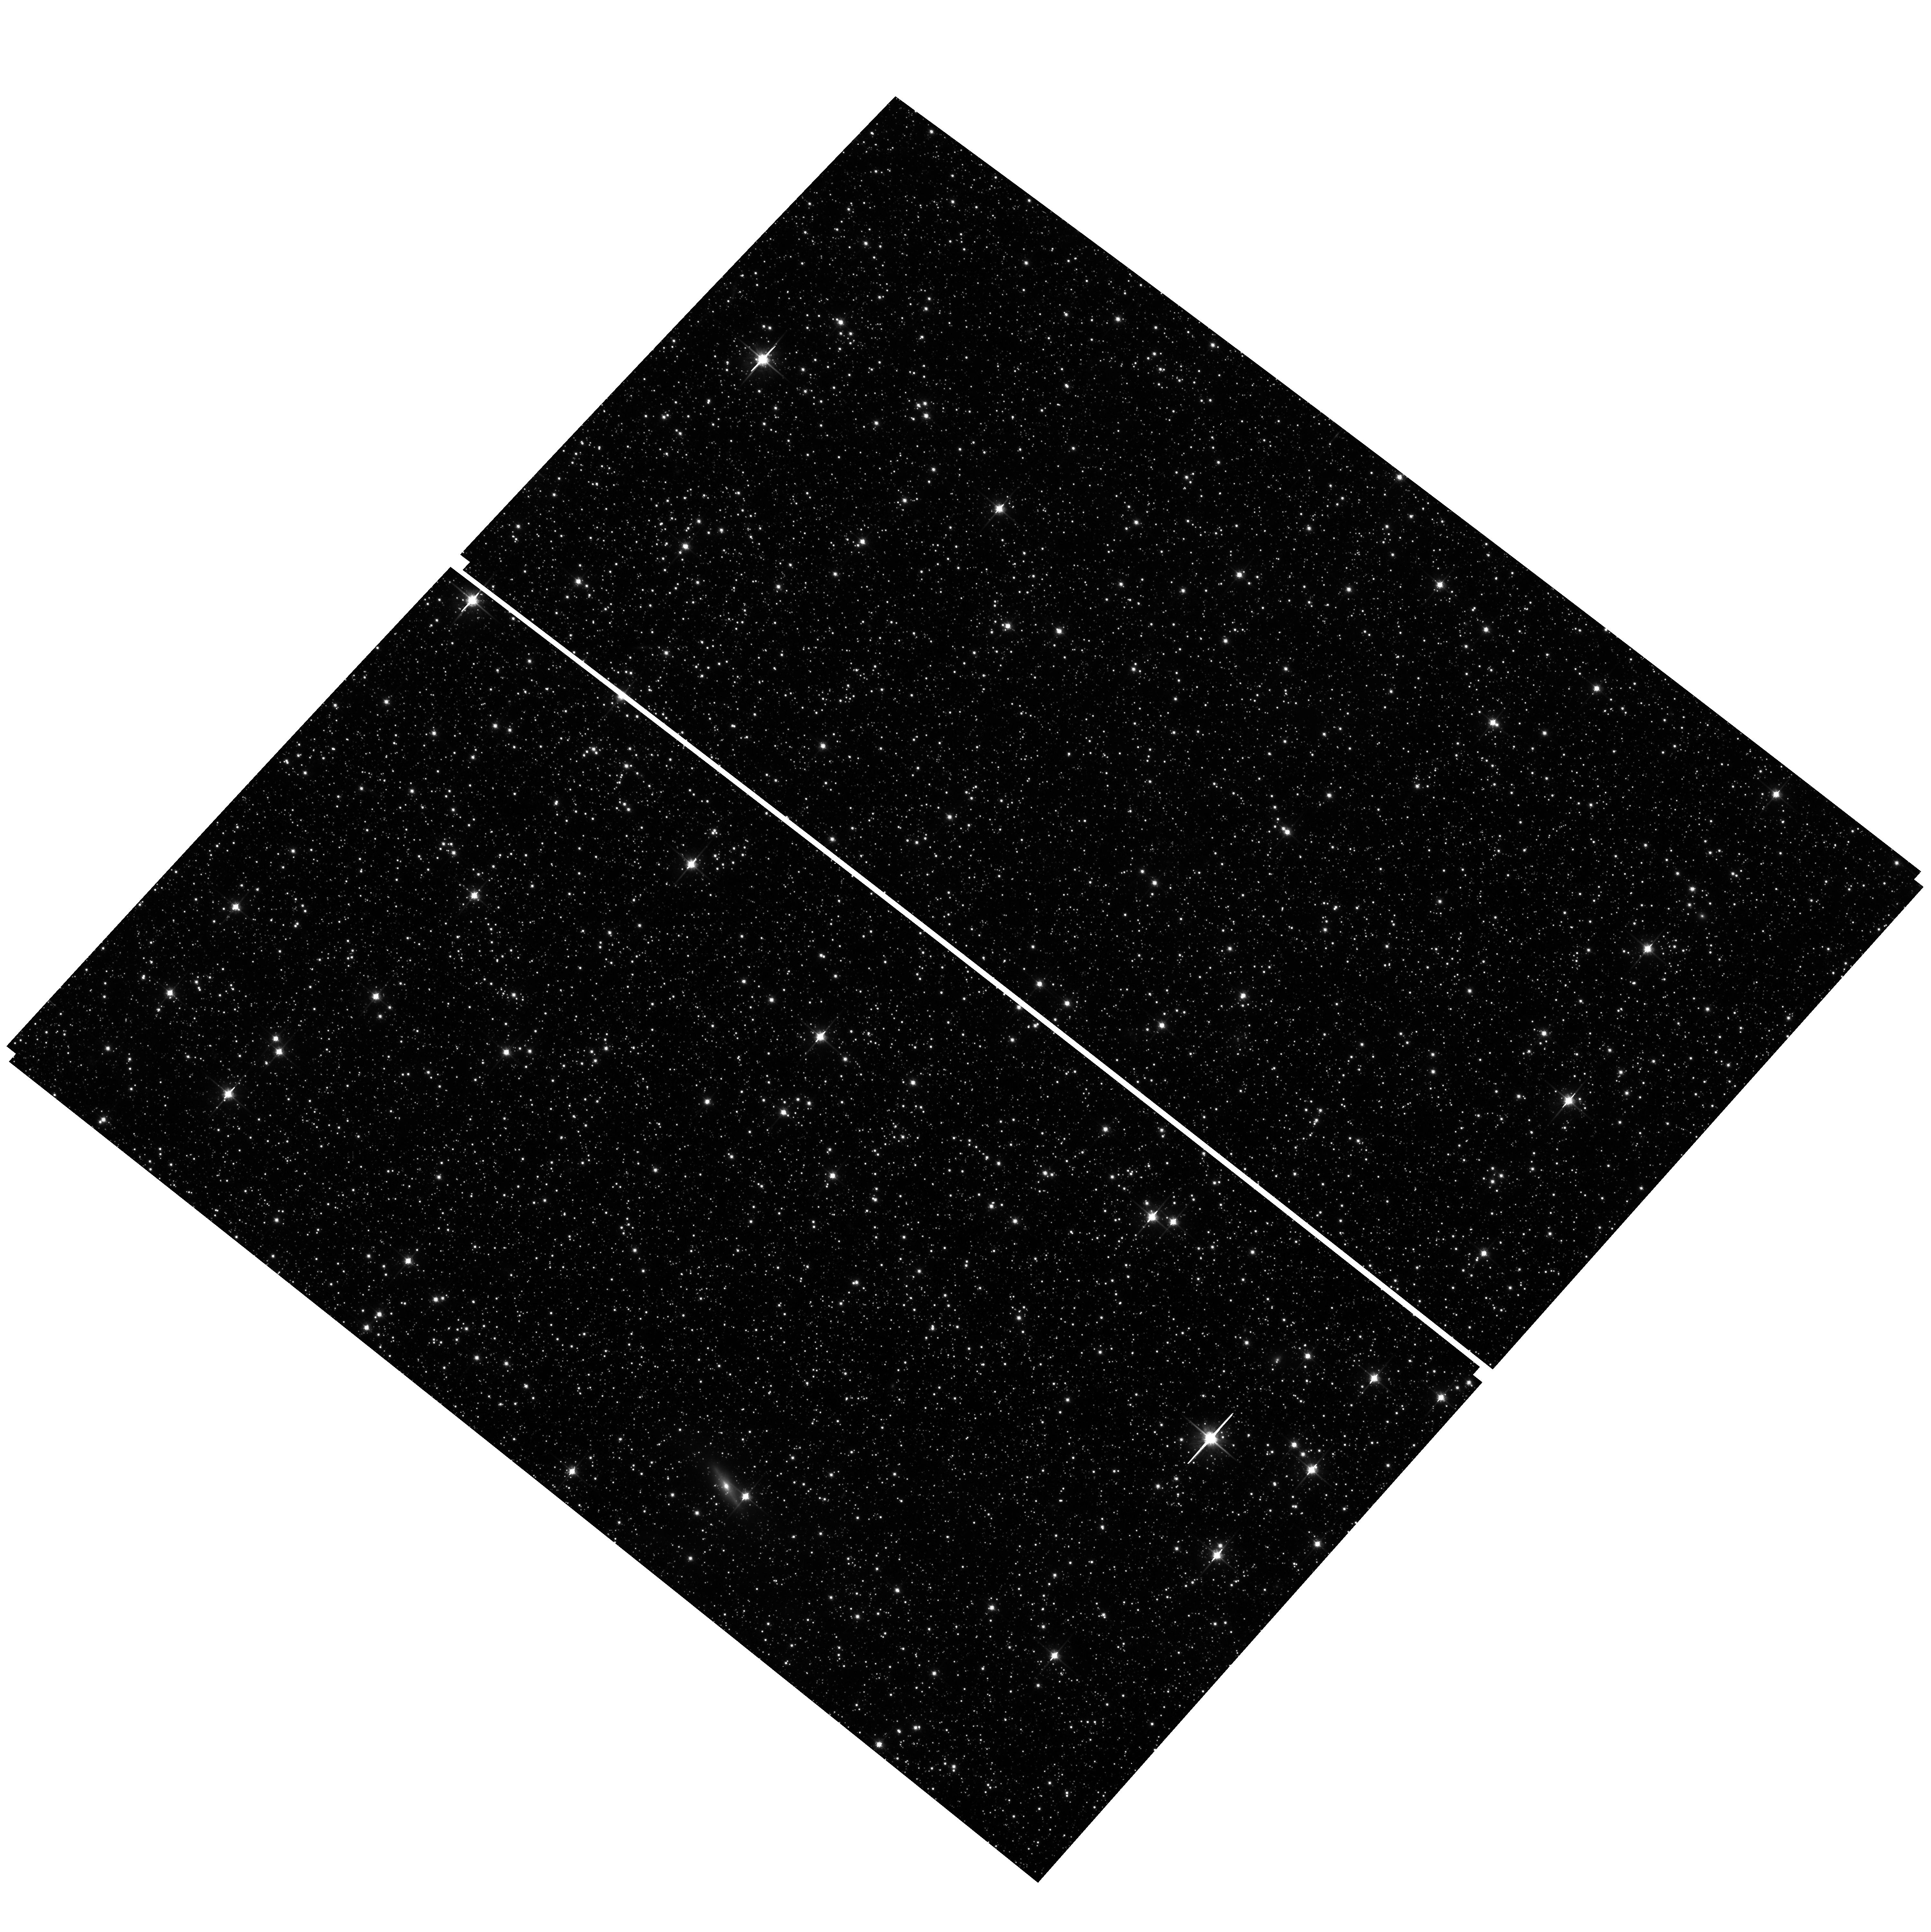
Target: field at RA 77.154°, Dec -68.871°
Instrument: ACS/WFC
Filter: F814W
Exposure: 11 min
Observation ID: hst_14174_01_acs_wfc_f814w_jcza01

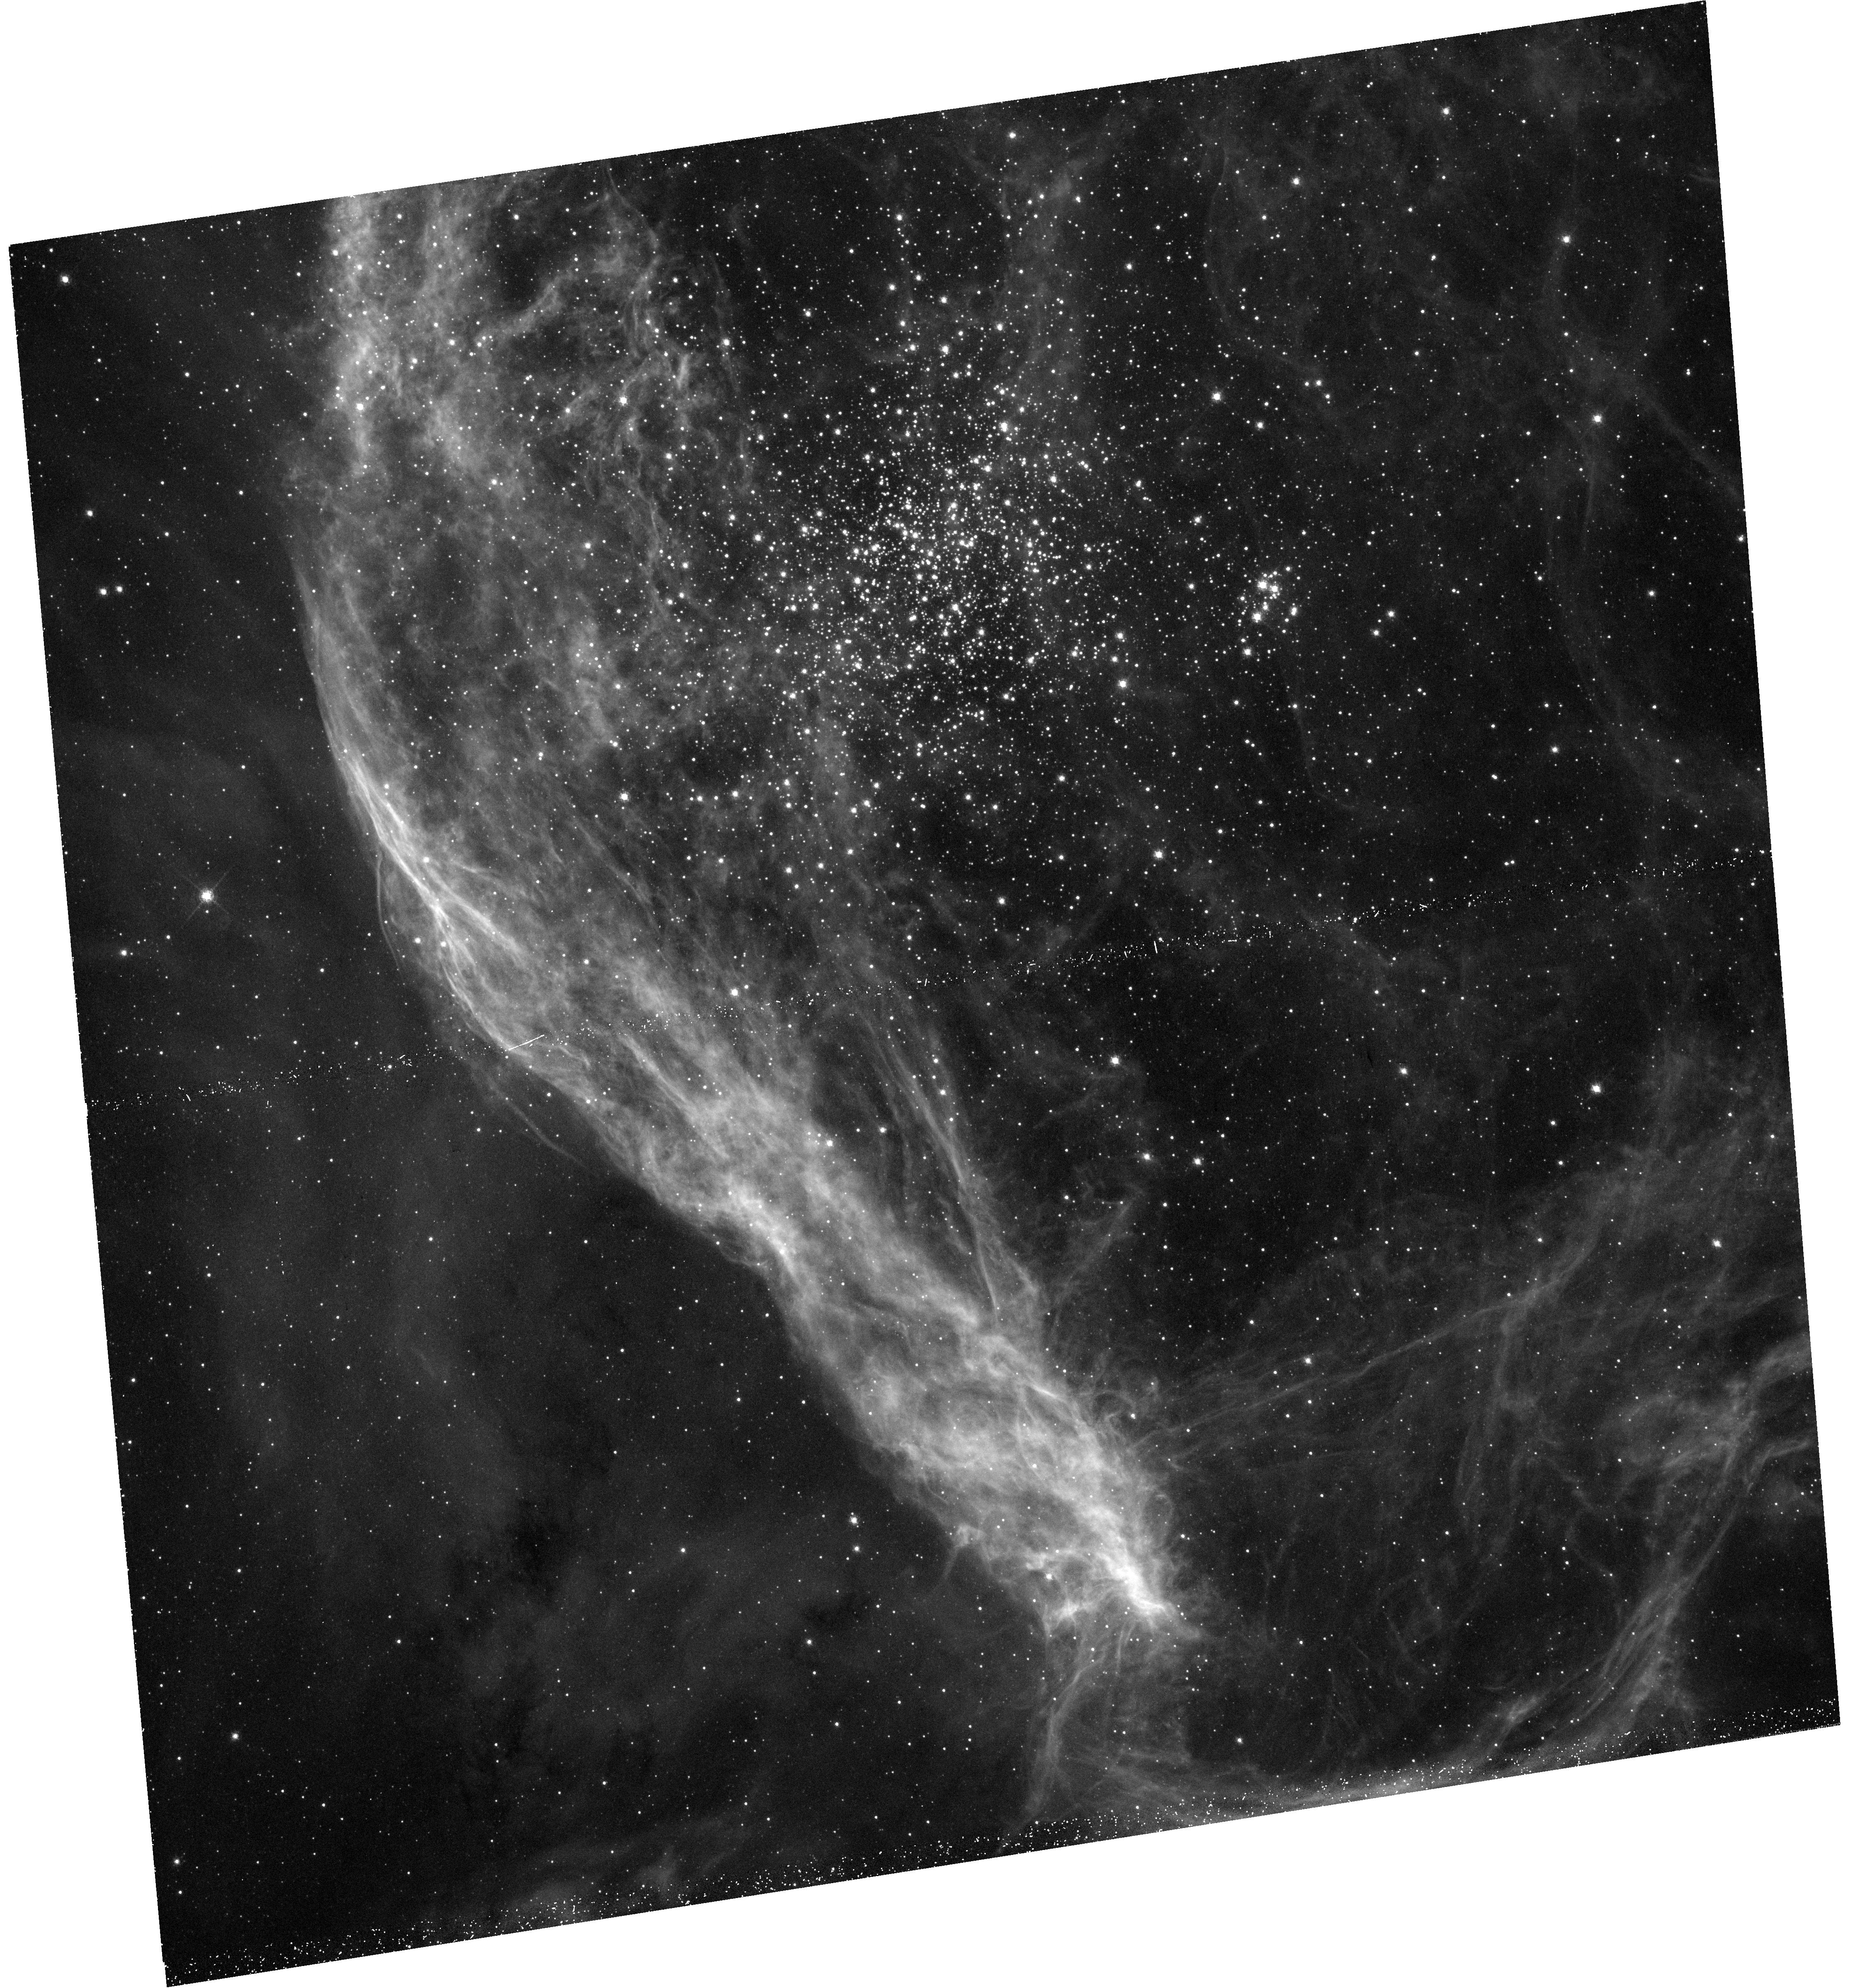
Target: NGC-1850
Instrument: WFC3/UVIS
Filter: F656N
Exposure: 48 min
Observation ID: hst_14174_01_wfc3_uvis_f656n_icza01

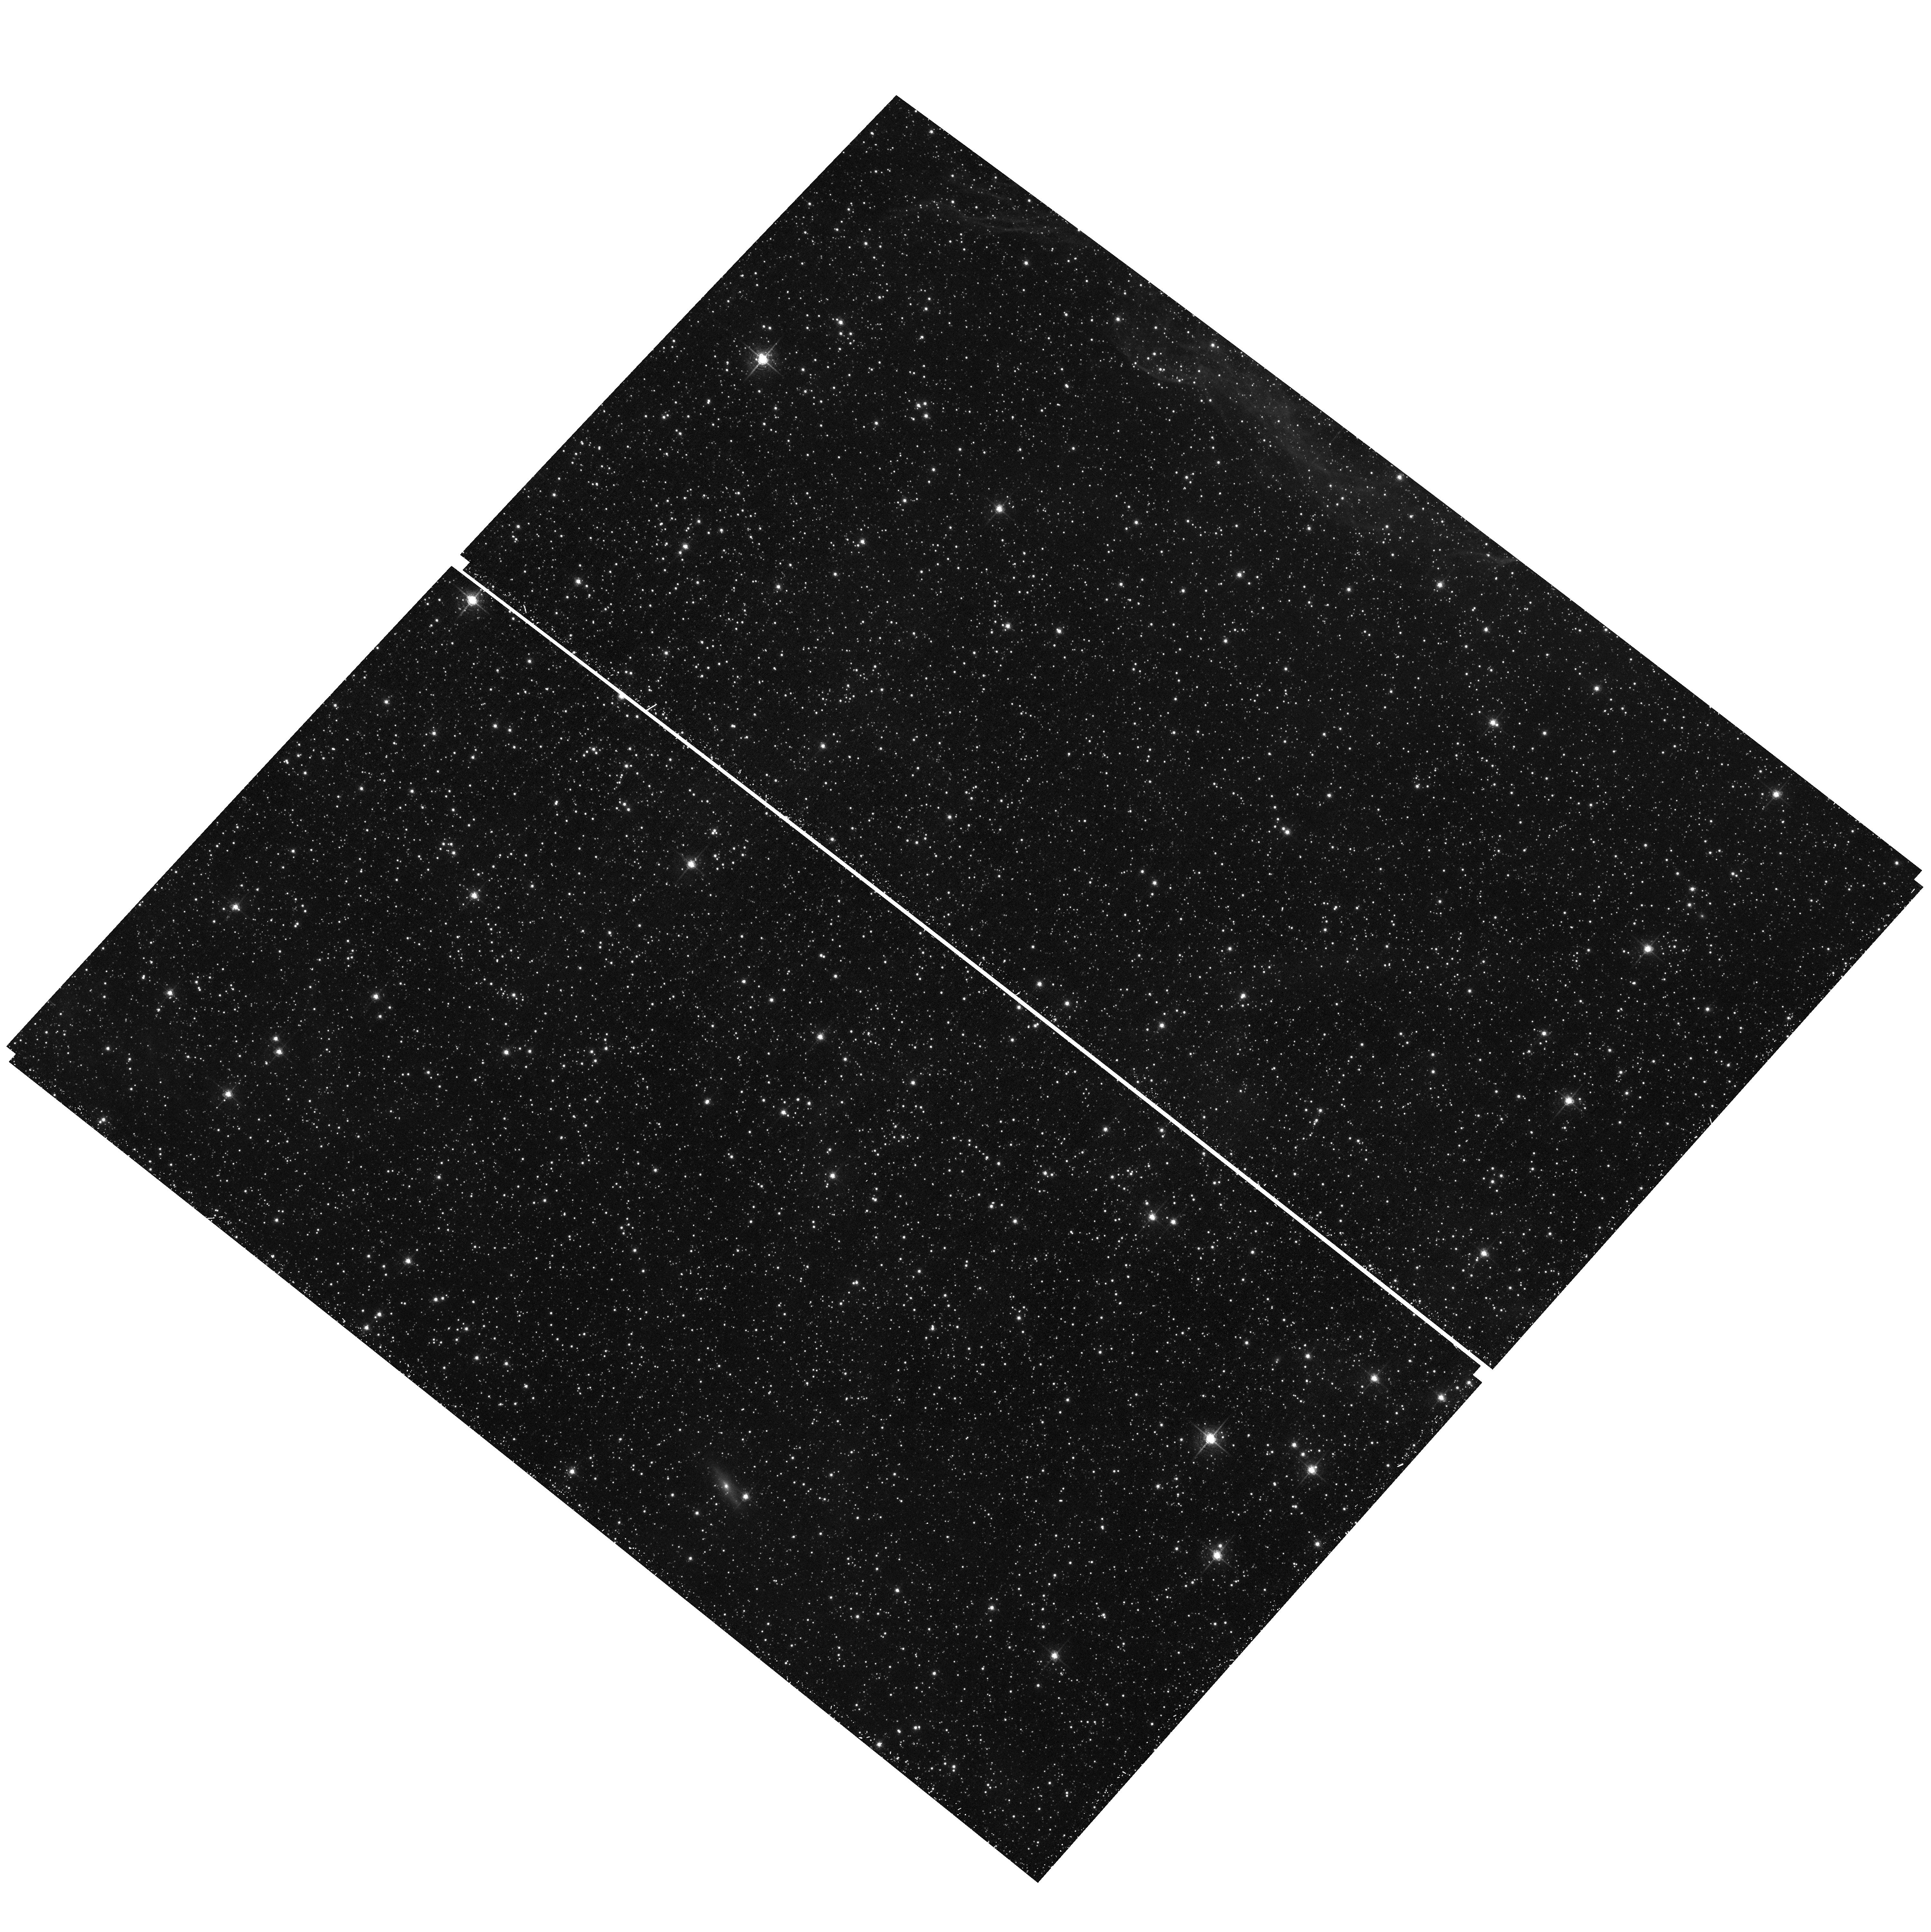
Target: field at RA 77.154°, Dec -68.871°
Instrument: ACS/WFC
Filter: F658N
Exposure: 44 min
Observation ID: hst_14174_01_acs_wfc_f658n_jcza01

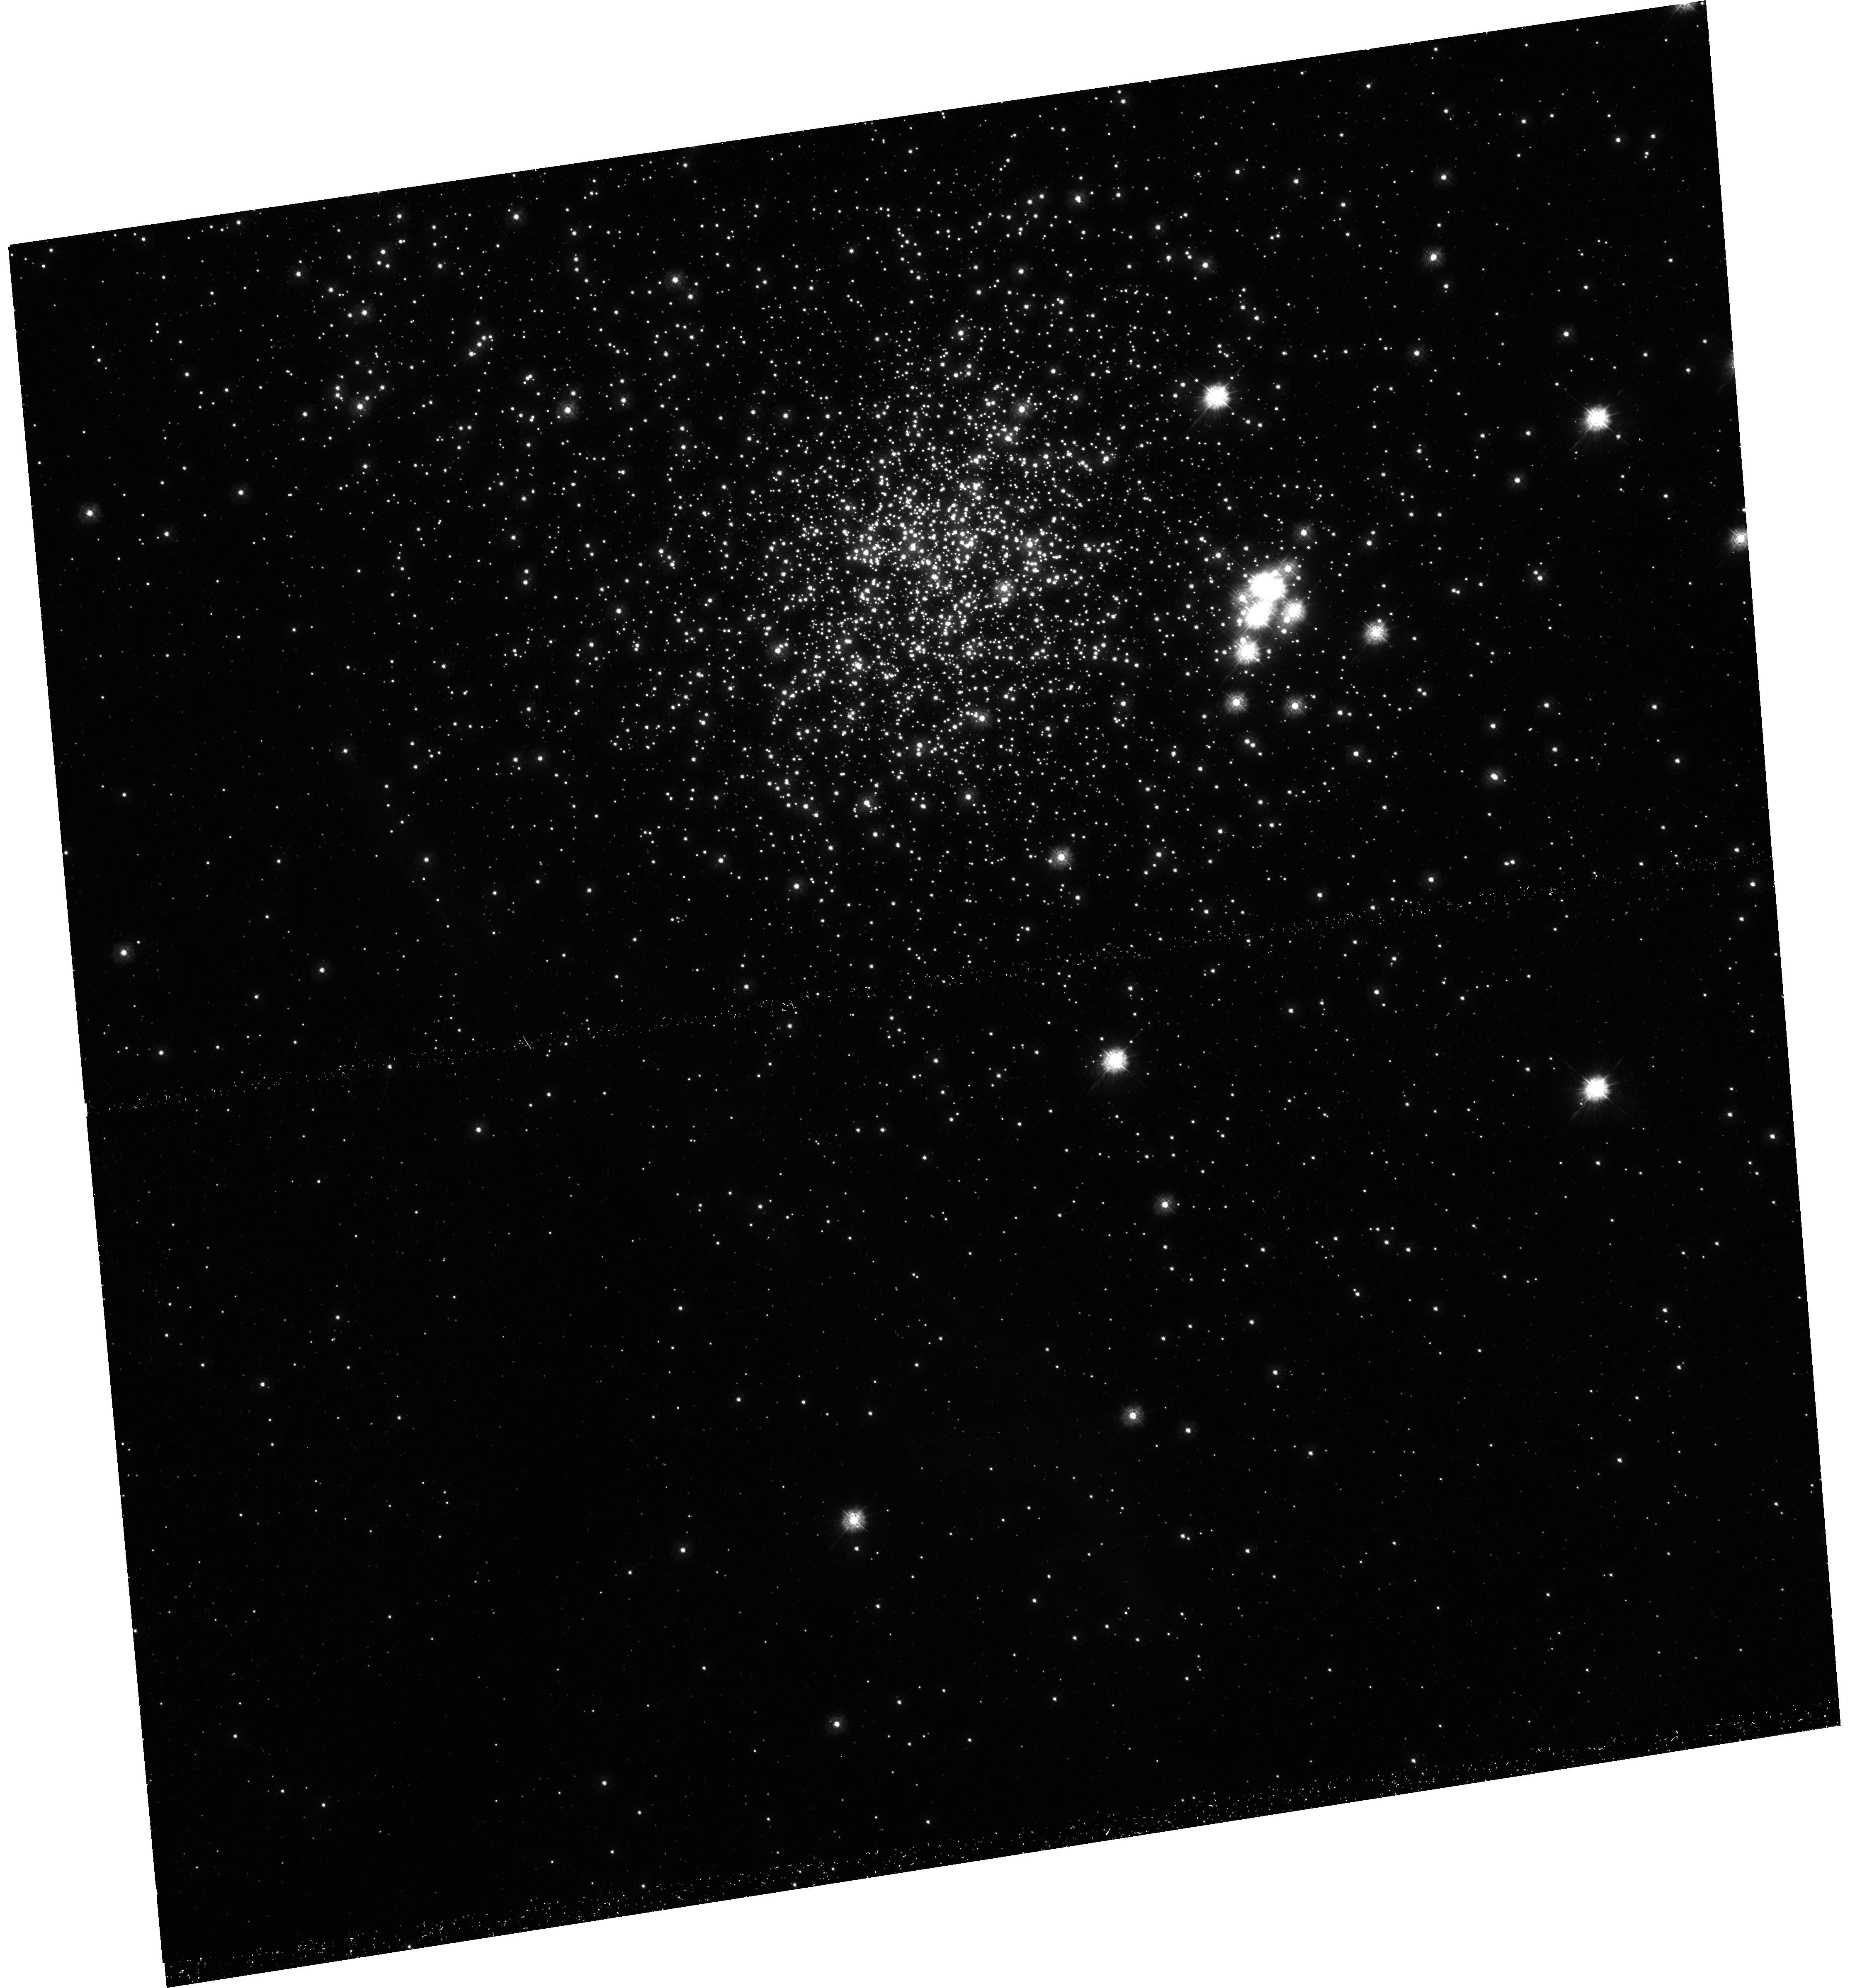
Target: NGC-1850
Instrument: WFC3/UVIS
Filter: F275W
Exposure: 29 min
Observation ID: hst_14174_01_wfc3_uvis_f275w_icza01

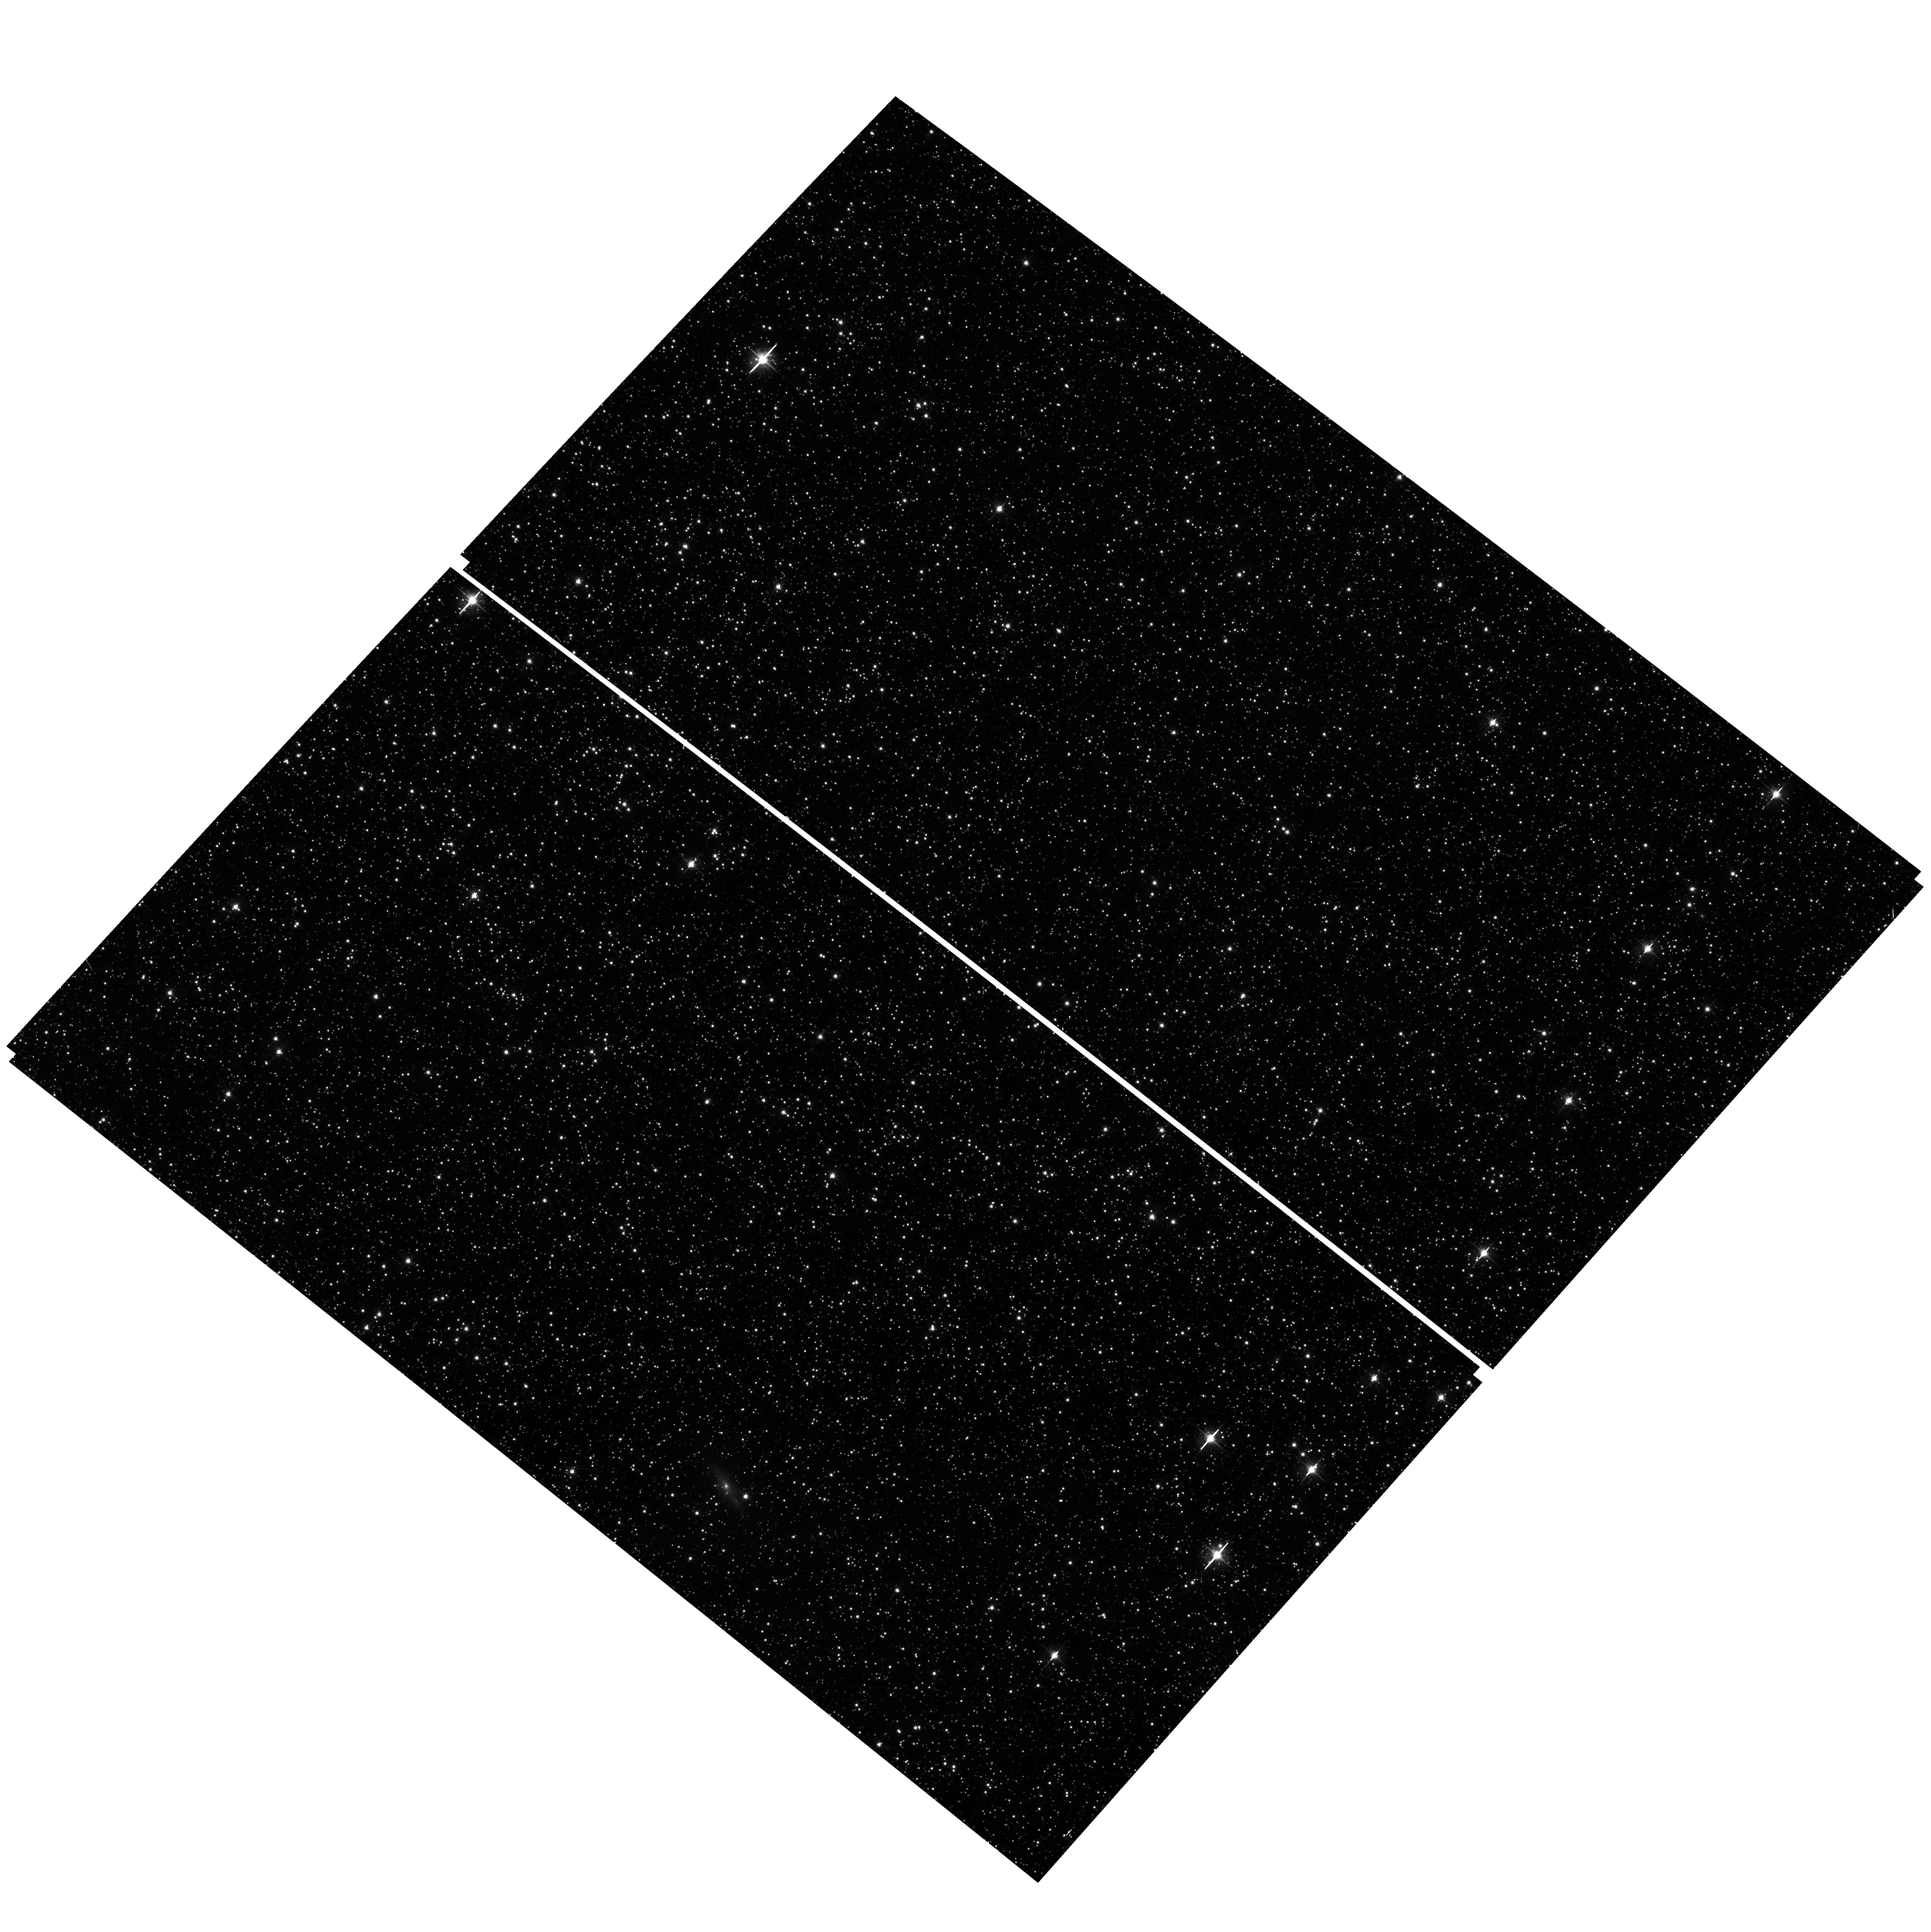
Target: field at RA 77.154°, Dec -68.871°
Instrument: ACS/WFC
Filter: F555W
Exposure: 24 min
Observation ID: hst_14174_01_acs_wfc_f555w_jcza01

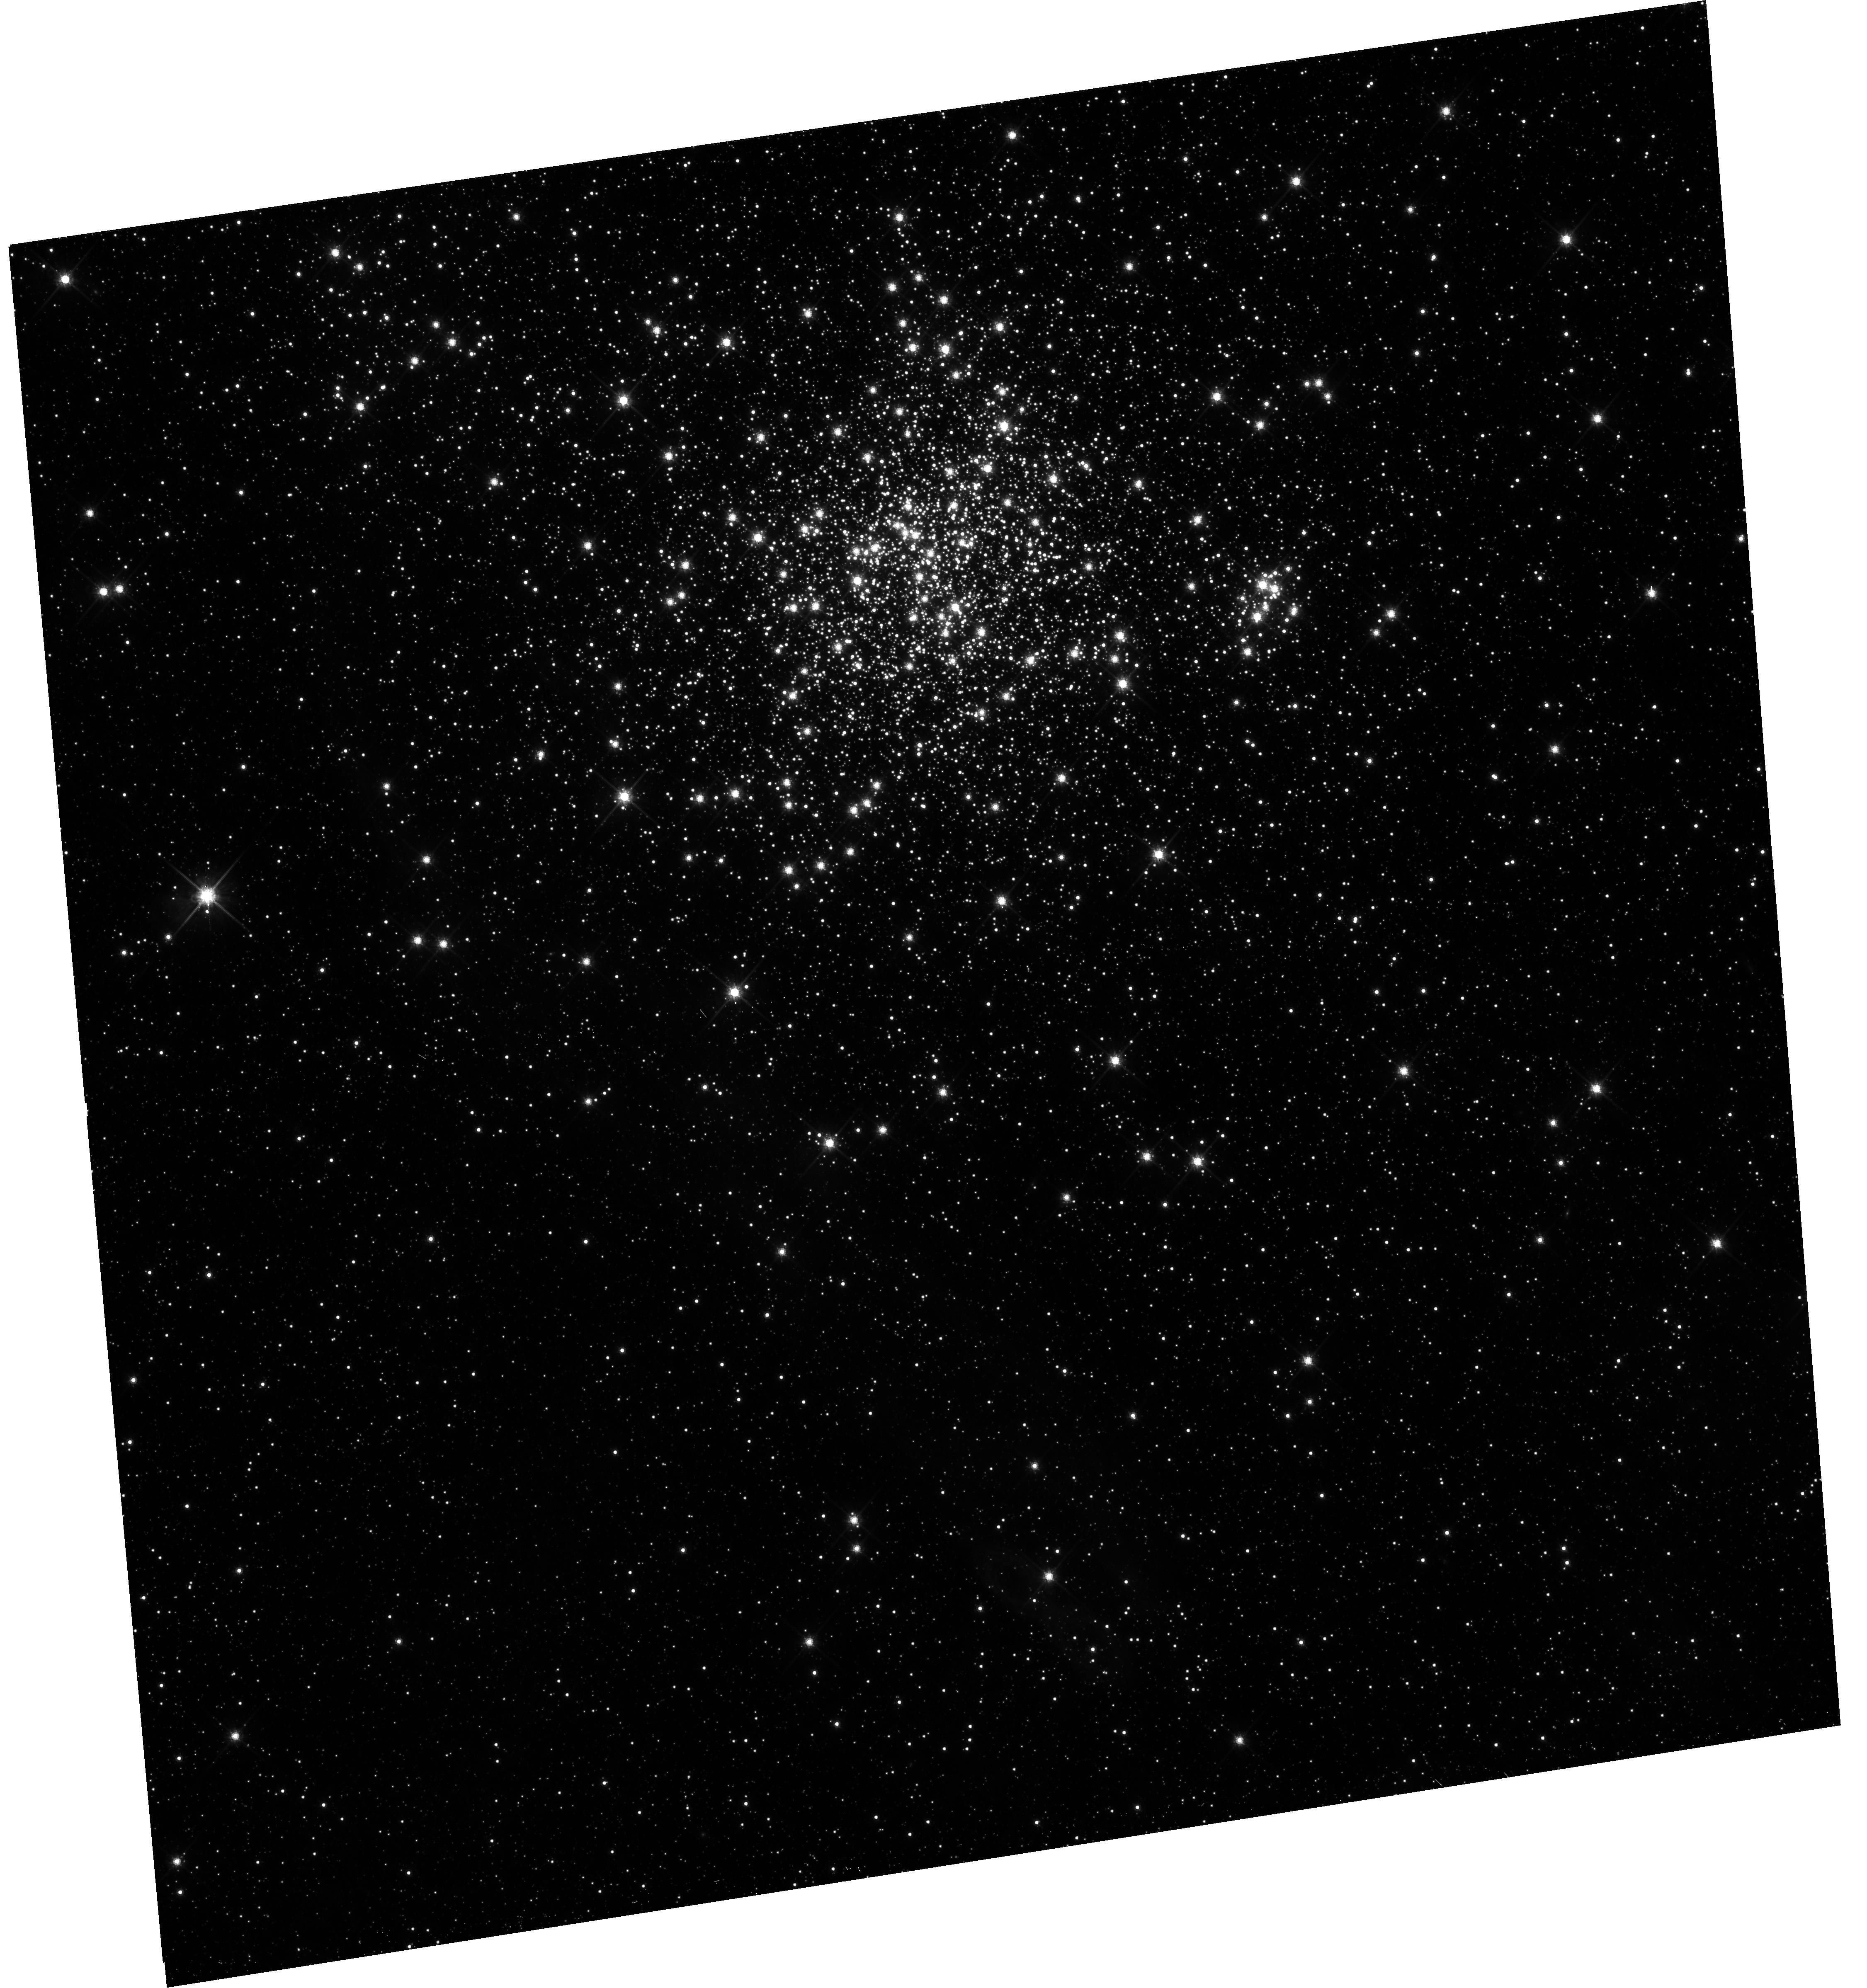
Target: NGC-1850
Instrument: WFC3/UVIS
Filter: F814W
Exposure: 13 min
Observation ID: hst_14174_01_wfc3_uvis_f814w_icza01

Probing Extended Star Formation in the Young Massive Cluster NGC 1850 (PI: Goudfrooij, Paul)

Recently, deep HST images revealed that several massive intermediate-age star clusters (SCs) in the Magellanic Clouds exhibit extended main-sequence turn-offs (eMSTOs), and in some cases also dual red clumps. This poses serious questions regarding the mechanisms responsible for the formation of SCs and their well-known light-element abundance variations. While many recent studies indicate that the eMSTOs are caused by a range in stellar age of about 100-500 Myr among cluster stars, the obvious and important question is: Why has this not been observed yet in SCs in that age range? Our recent studies suggest that prolonged star formation in SCs requires a cluster escape velocity in excess of about 15 km/s, and young SCs with such high escape velocities are extremely rare in the Local Group. We recently identified a SC in the Large Magellanic Cloud (LMC) that has the right mass and size to be able to retain mass loss in slow winds of the first stellar generation while being young enough to still host some of its second stellar generation (if present) on the pre-main sequence (PMS) and showing emission-line signatures: the ~90 Myr old cluster NGC 1850 in the LMC. Since this SC has no adequate HST imaging to detect an eMSTO or PMS stars associated with the cluster, we propose to obtain deep WFC3/UVIS broad-band imaging with filters F275W and F814W to analyze the MSTO region and use F656N imaging to search for Balmer-line emission signatures from PMS stars of the second stellar generation. The detection of an eMSTO and/or PMS stars in this SC (or a lack thereof) will have a lasting impact on our understanding of the eMSTO phenomenon and of star cluster formation in general.